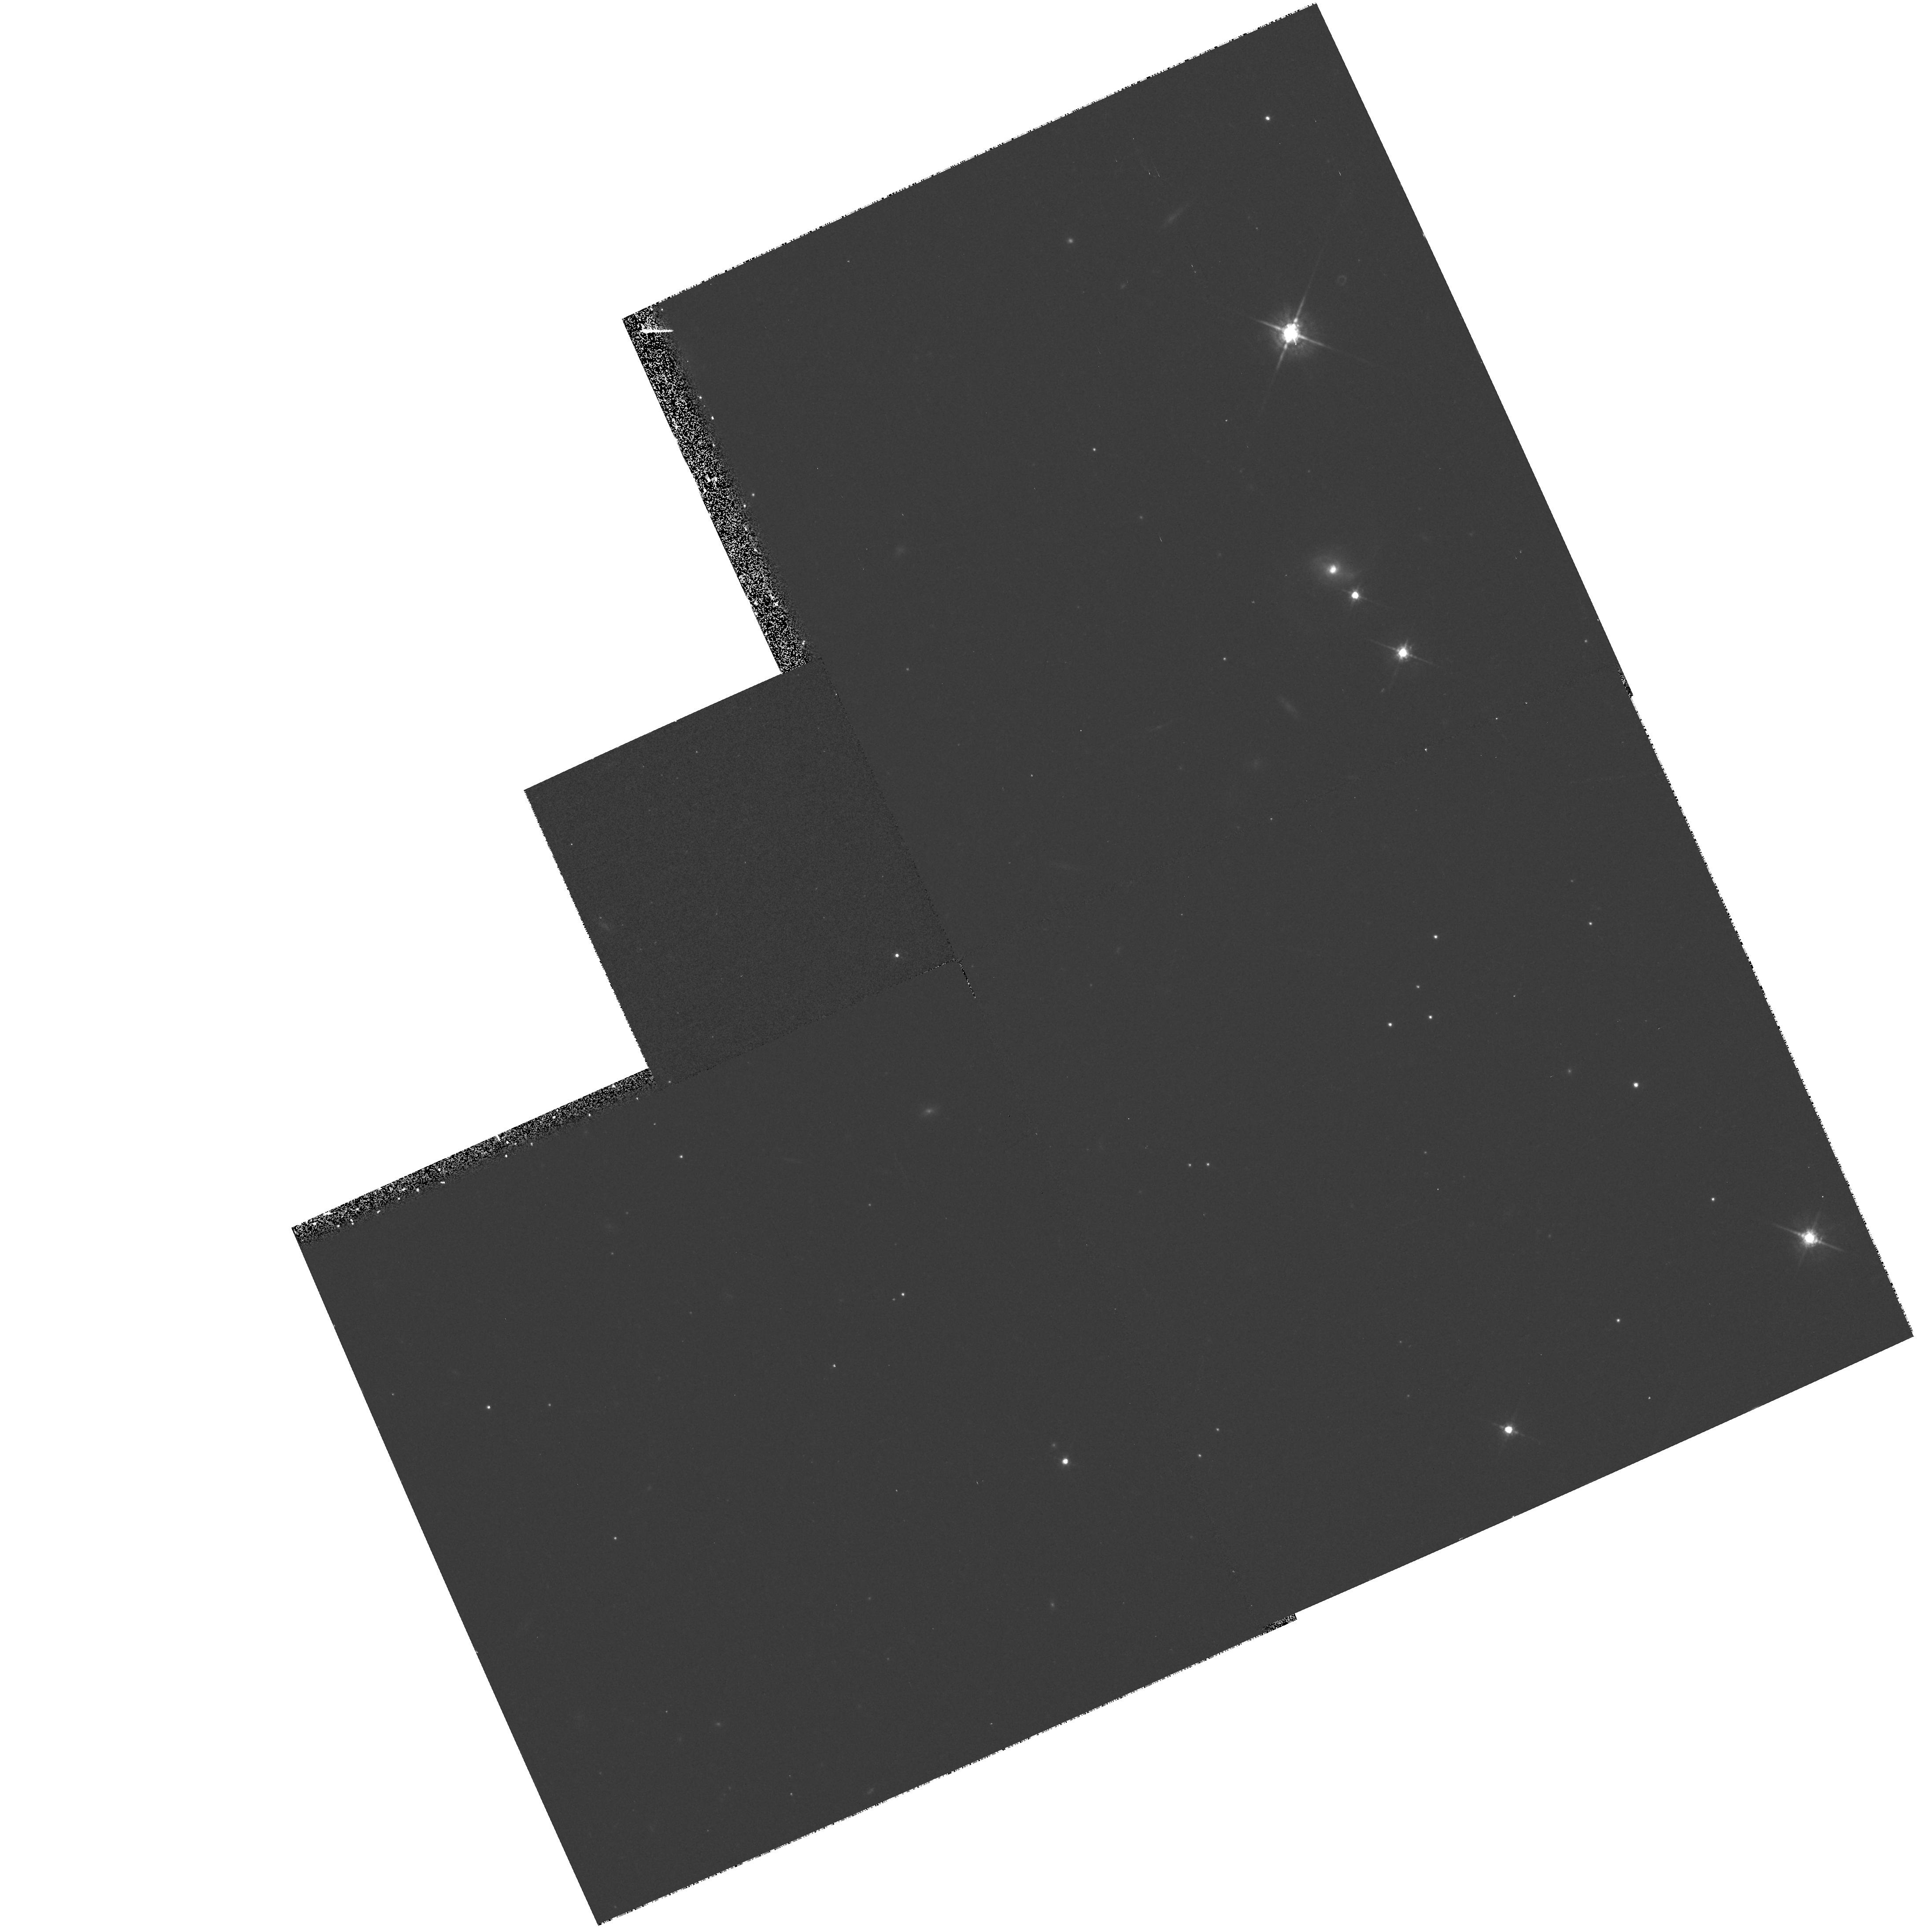
Target: SN1999A1
Instrument: WFPC2/PC
Filter: F675W
Exposure: 13 min
Observation ID: hst_7505_51_wfpc2_pc_f675w_u4ku51

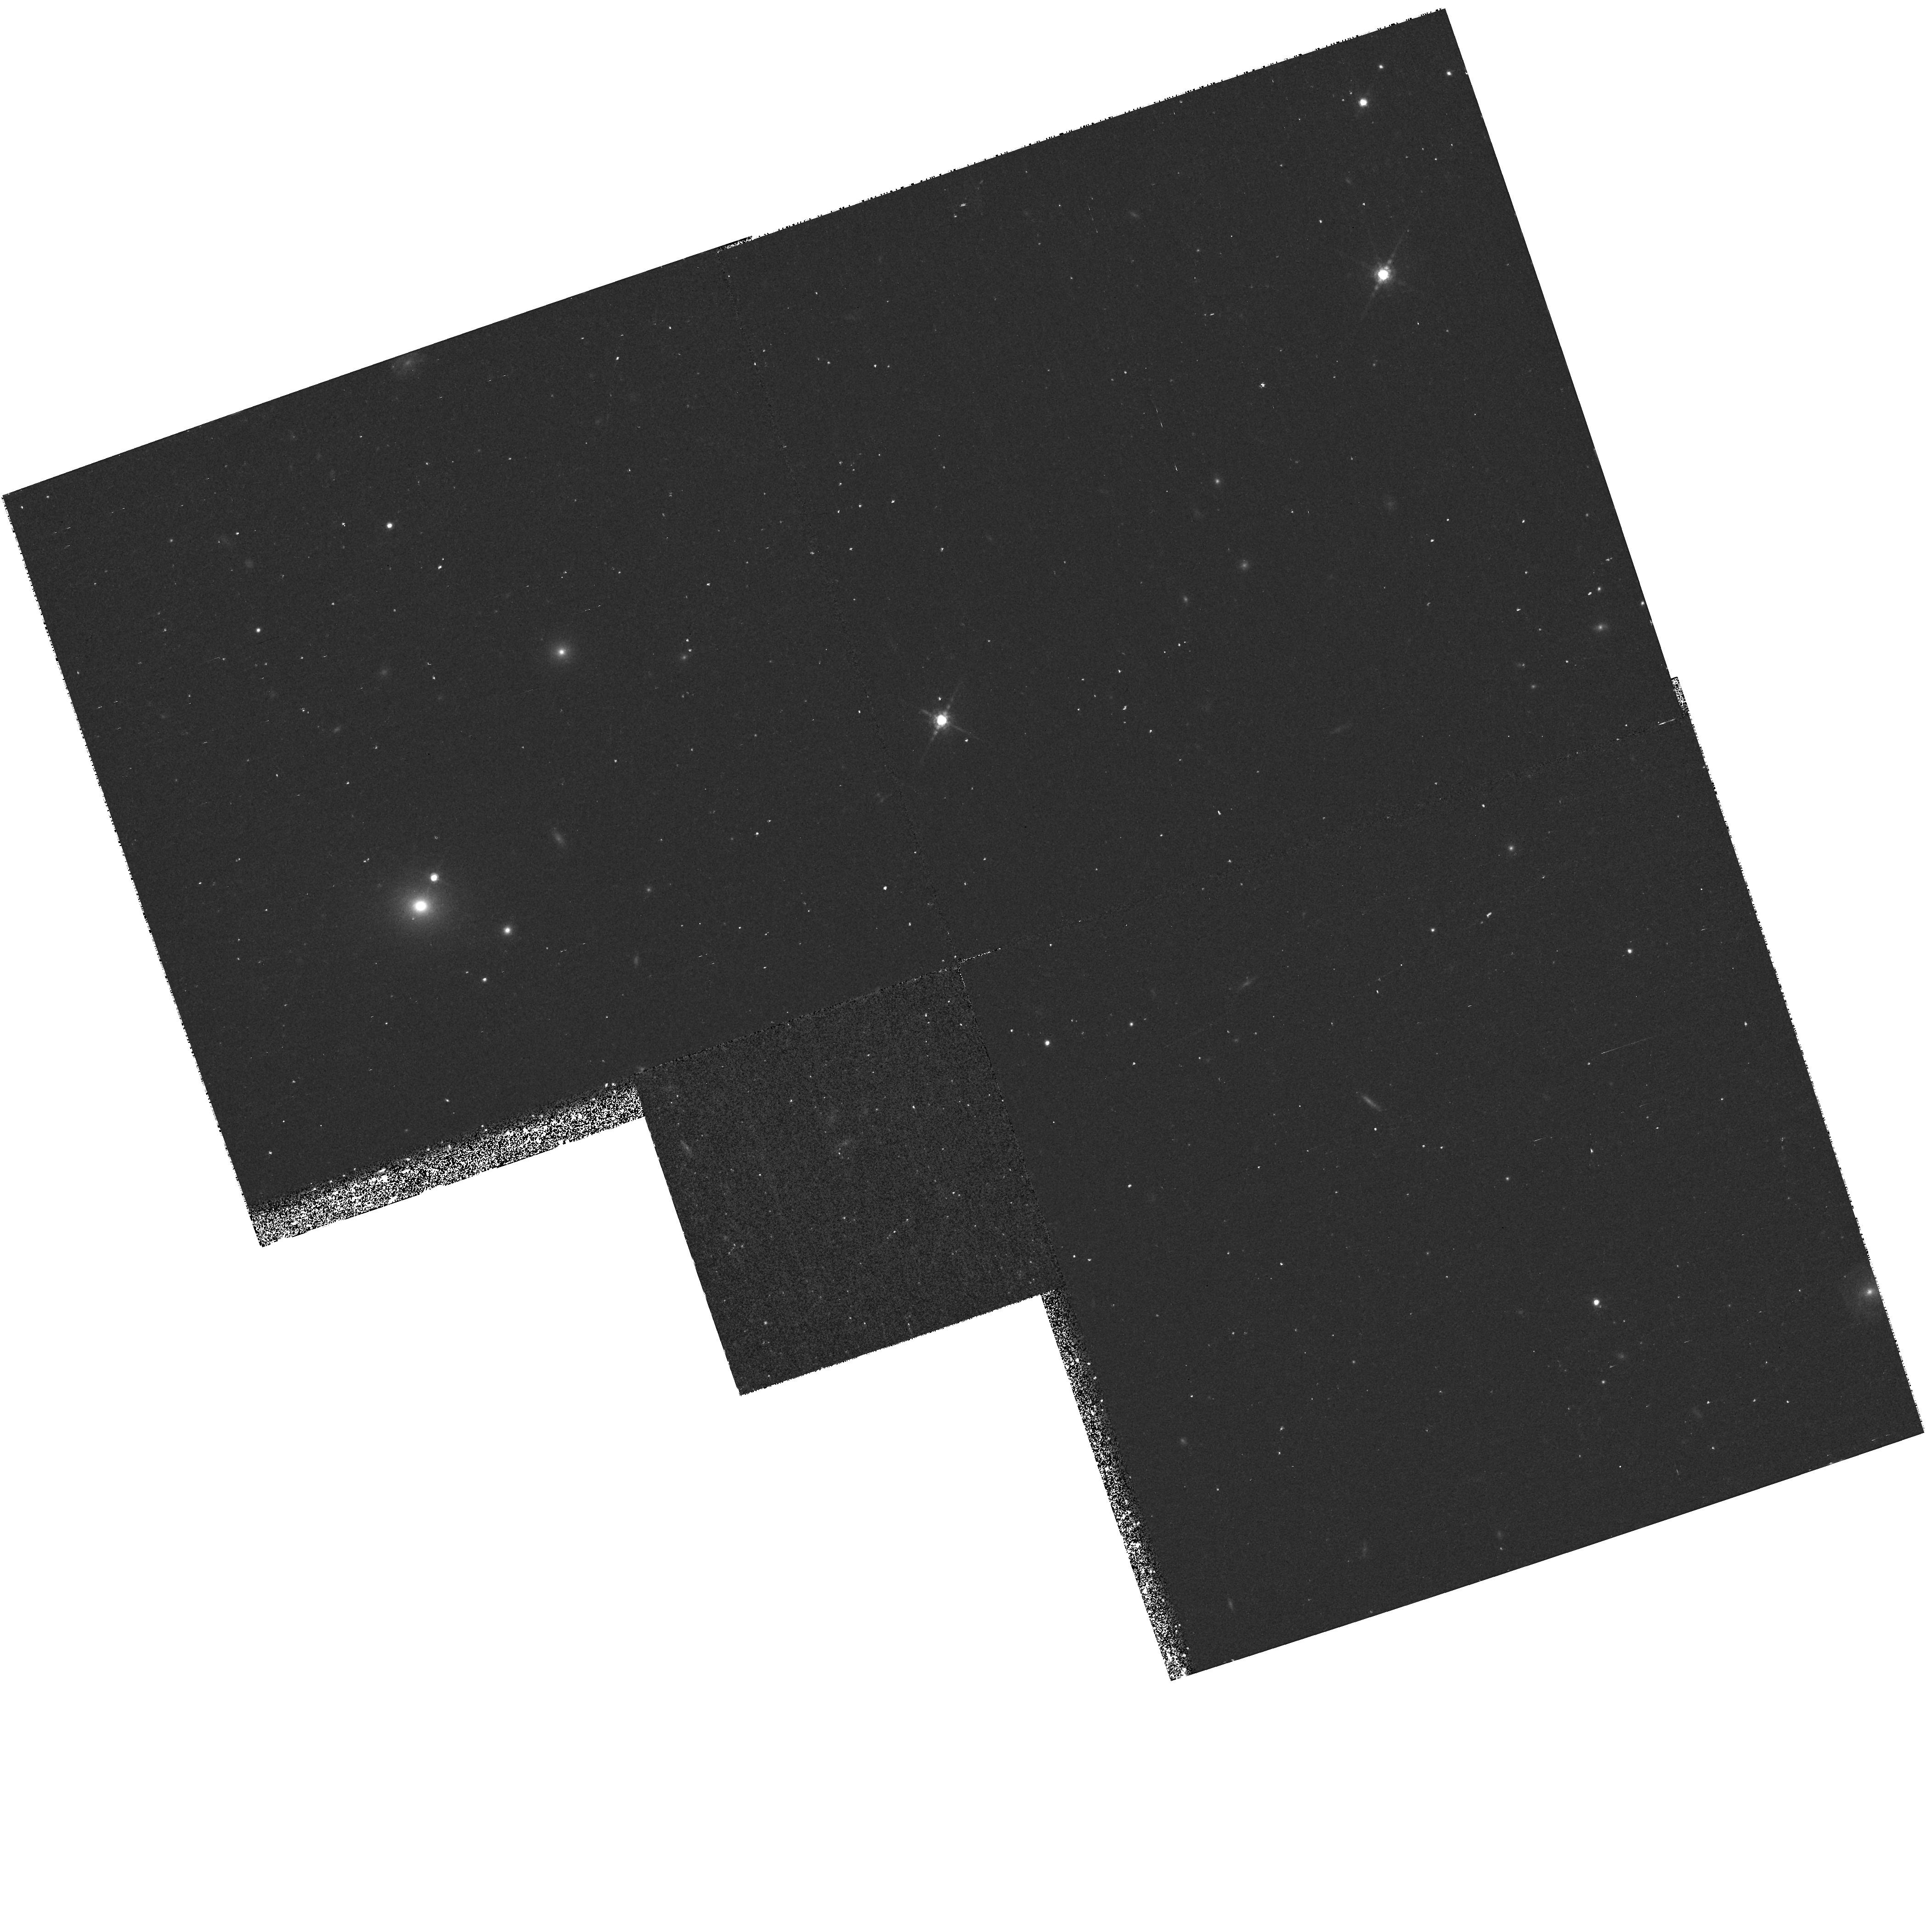
Target: SN1998F
Instrument: WFPC2/PC
Filter: F850LP
Exposure: 38 min
Observation ID: hst_7505_z2_wfpc2_pc_f850lp_u4kuz2

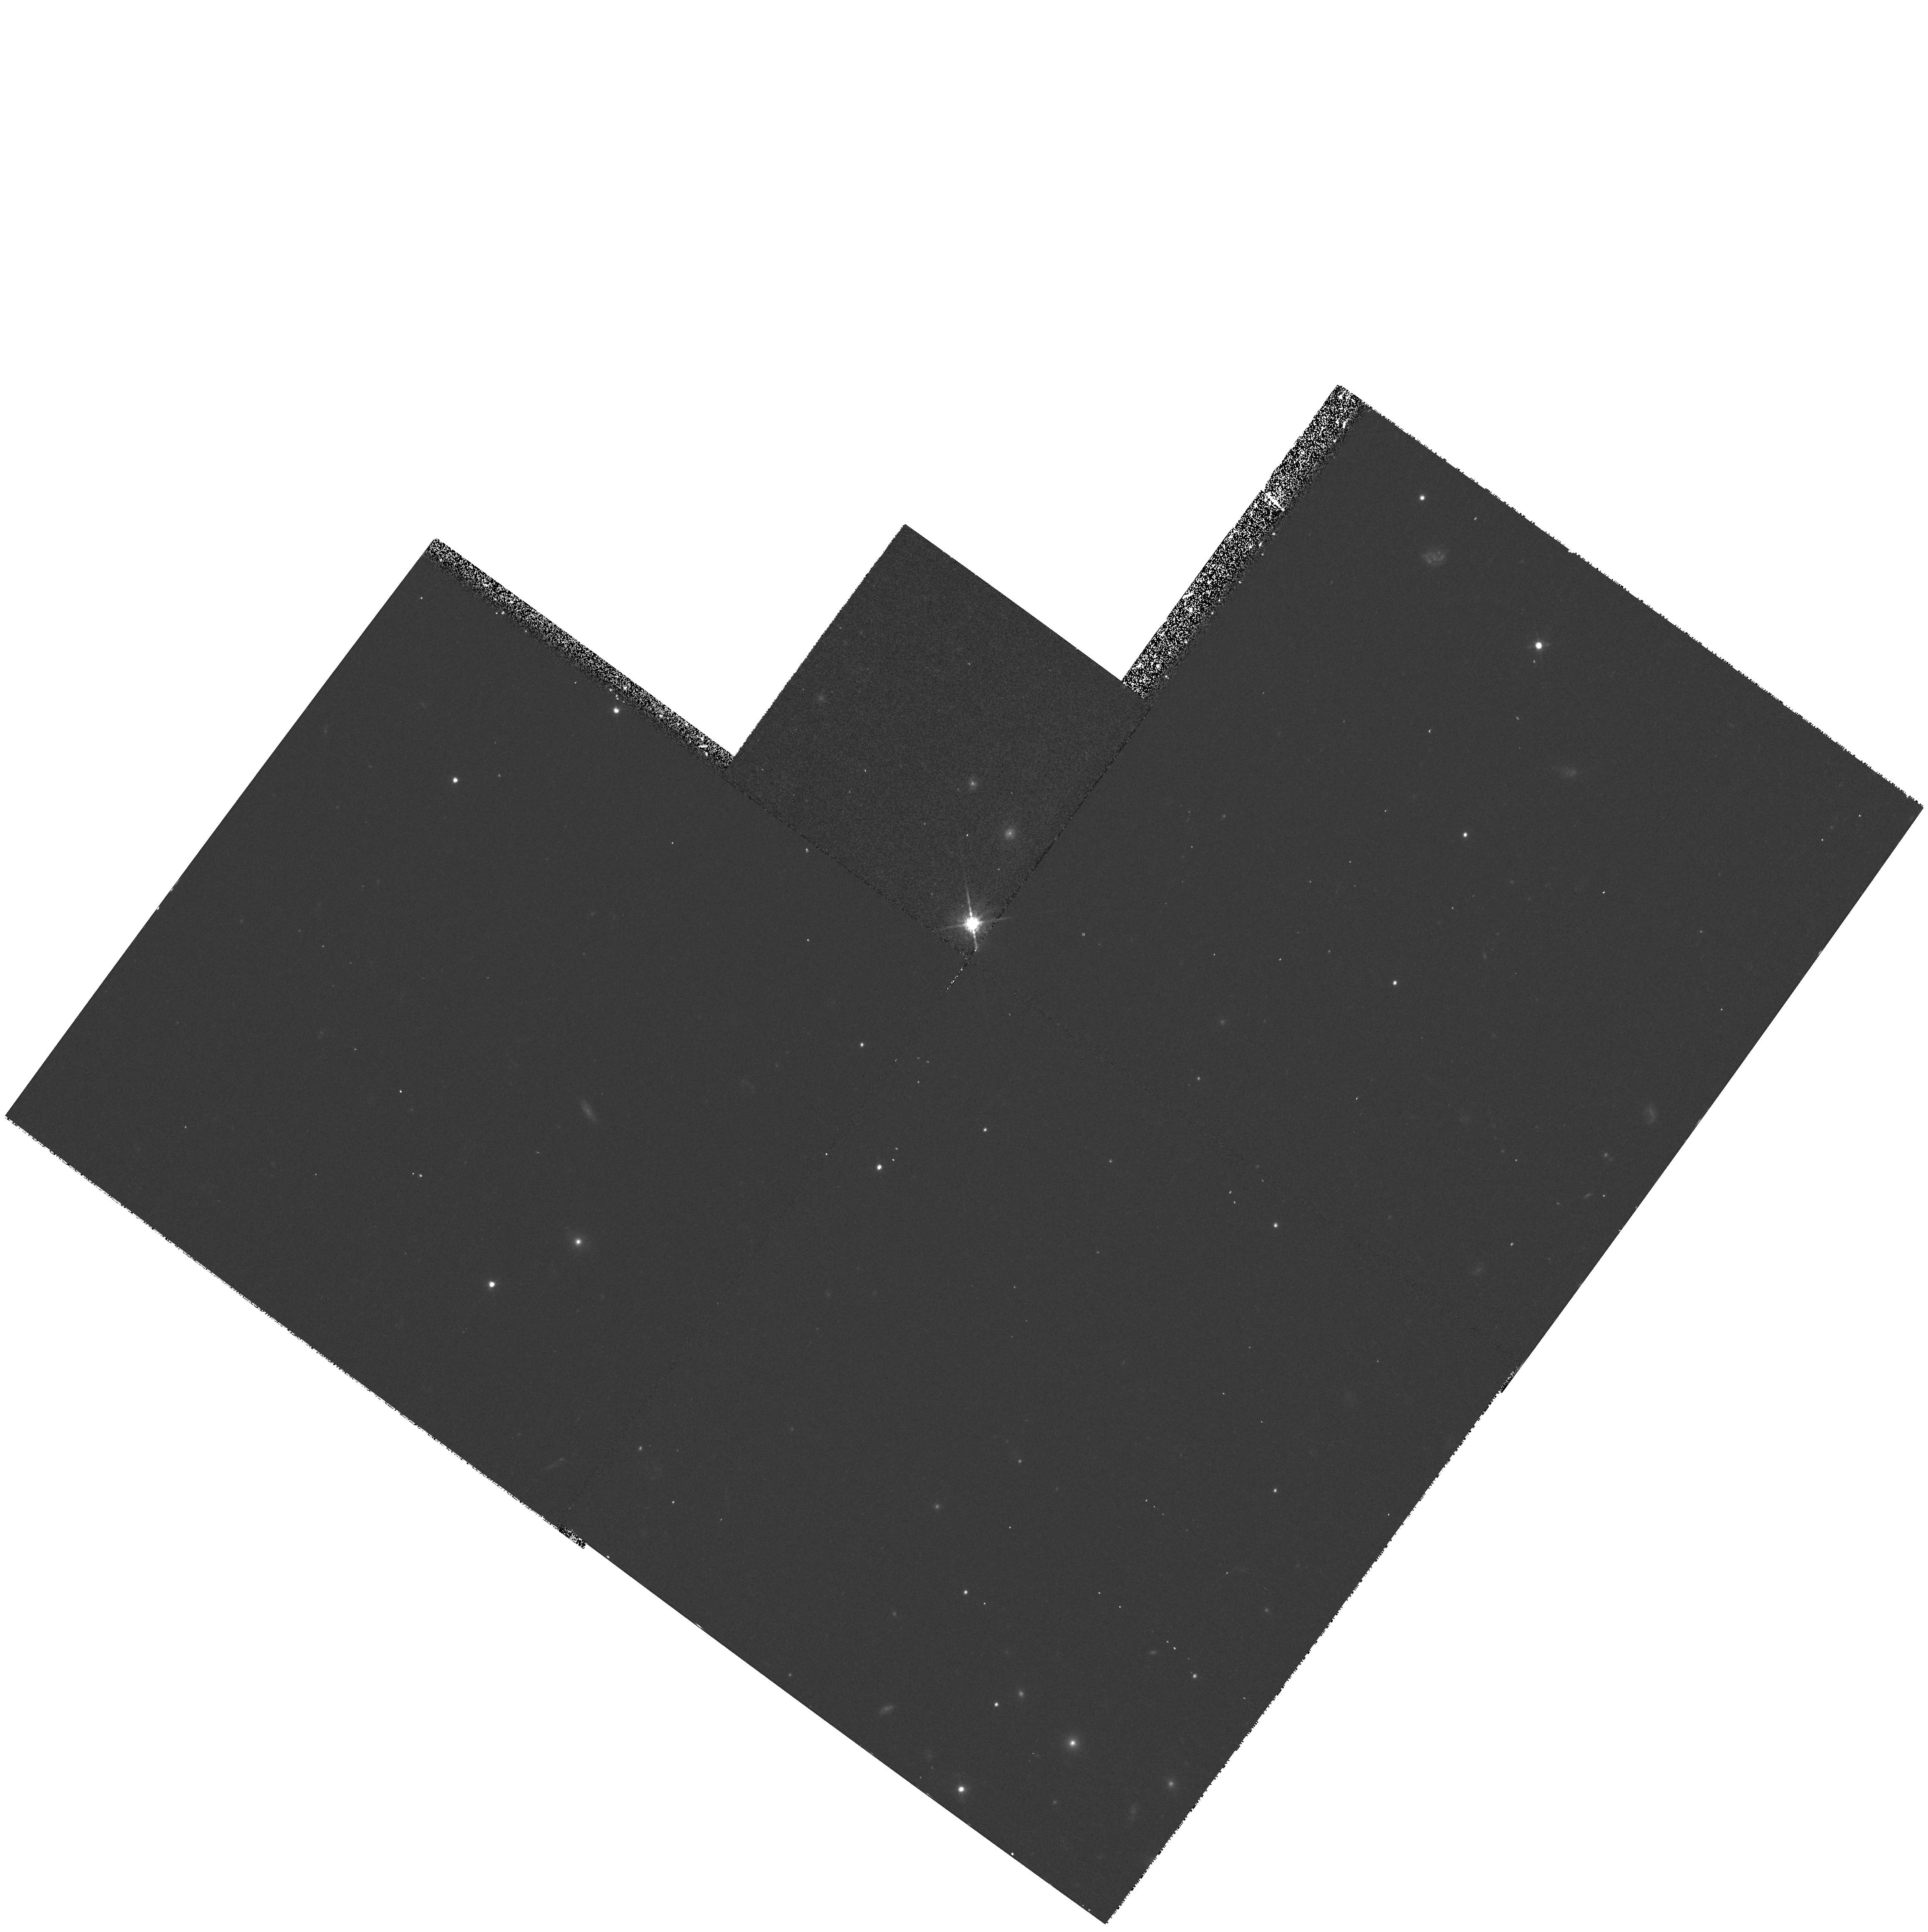
Target: SN1999A2
Instrument: WFPC2/PC
Filter: F675W
Exposure: 13 min
Observation ID: hst_7505_71_wfpc2_pc_f675w_u4ku71

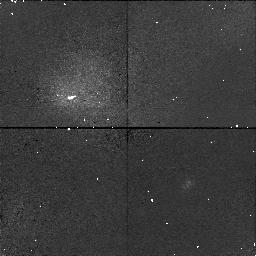
Target: SN1998ESTAR
Instrument: NICMOS/NIC1
Filter: F110M
Exposure: 24 min
Observation ID: n4ku11020

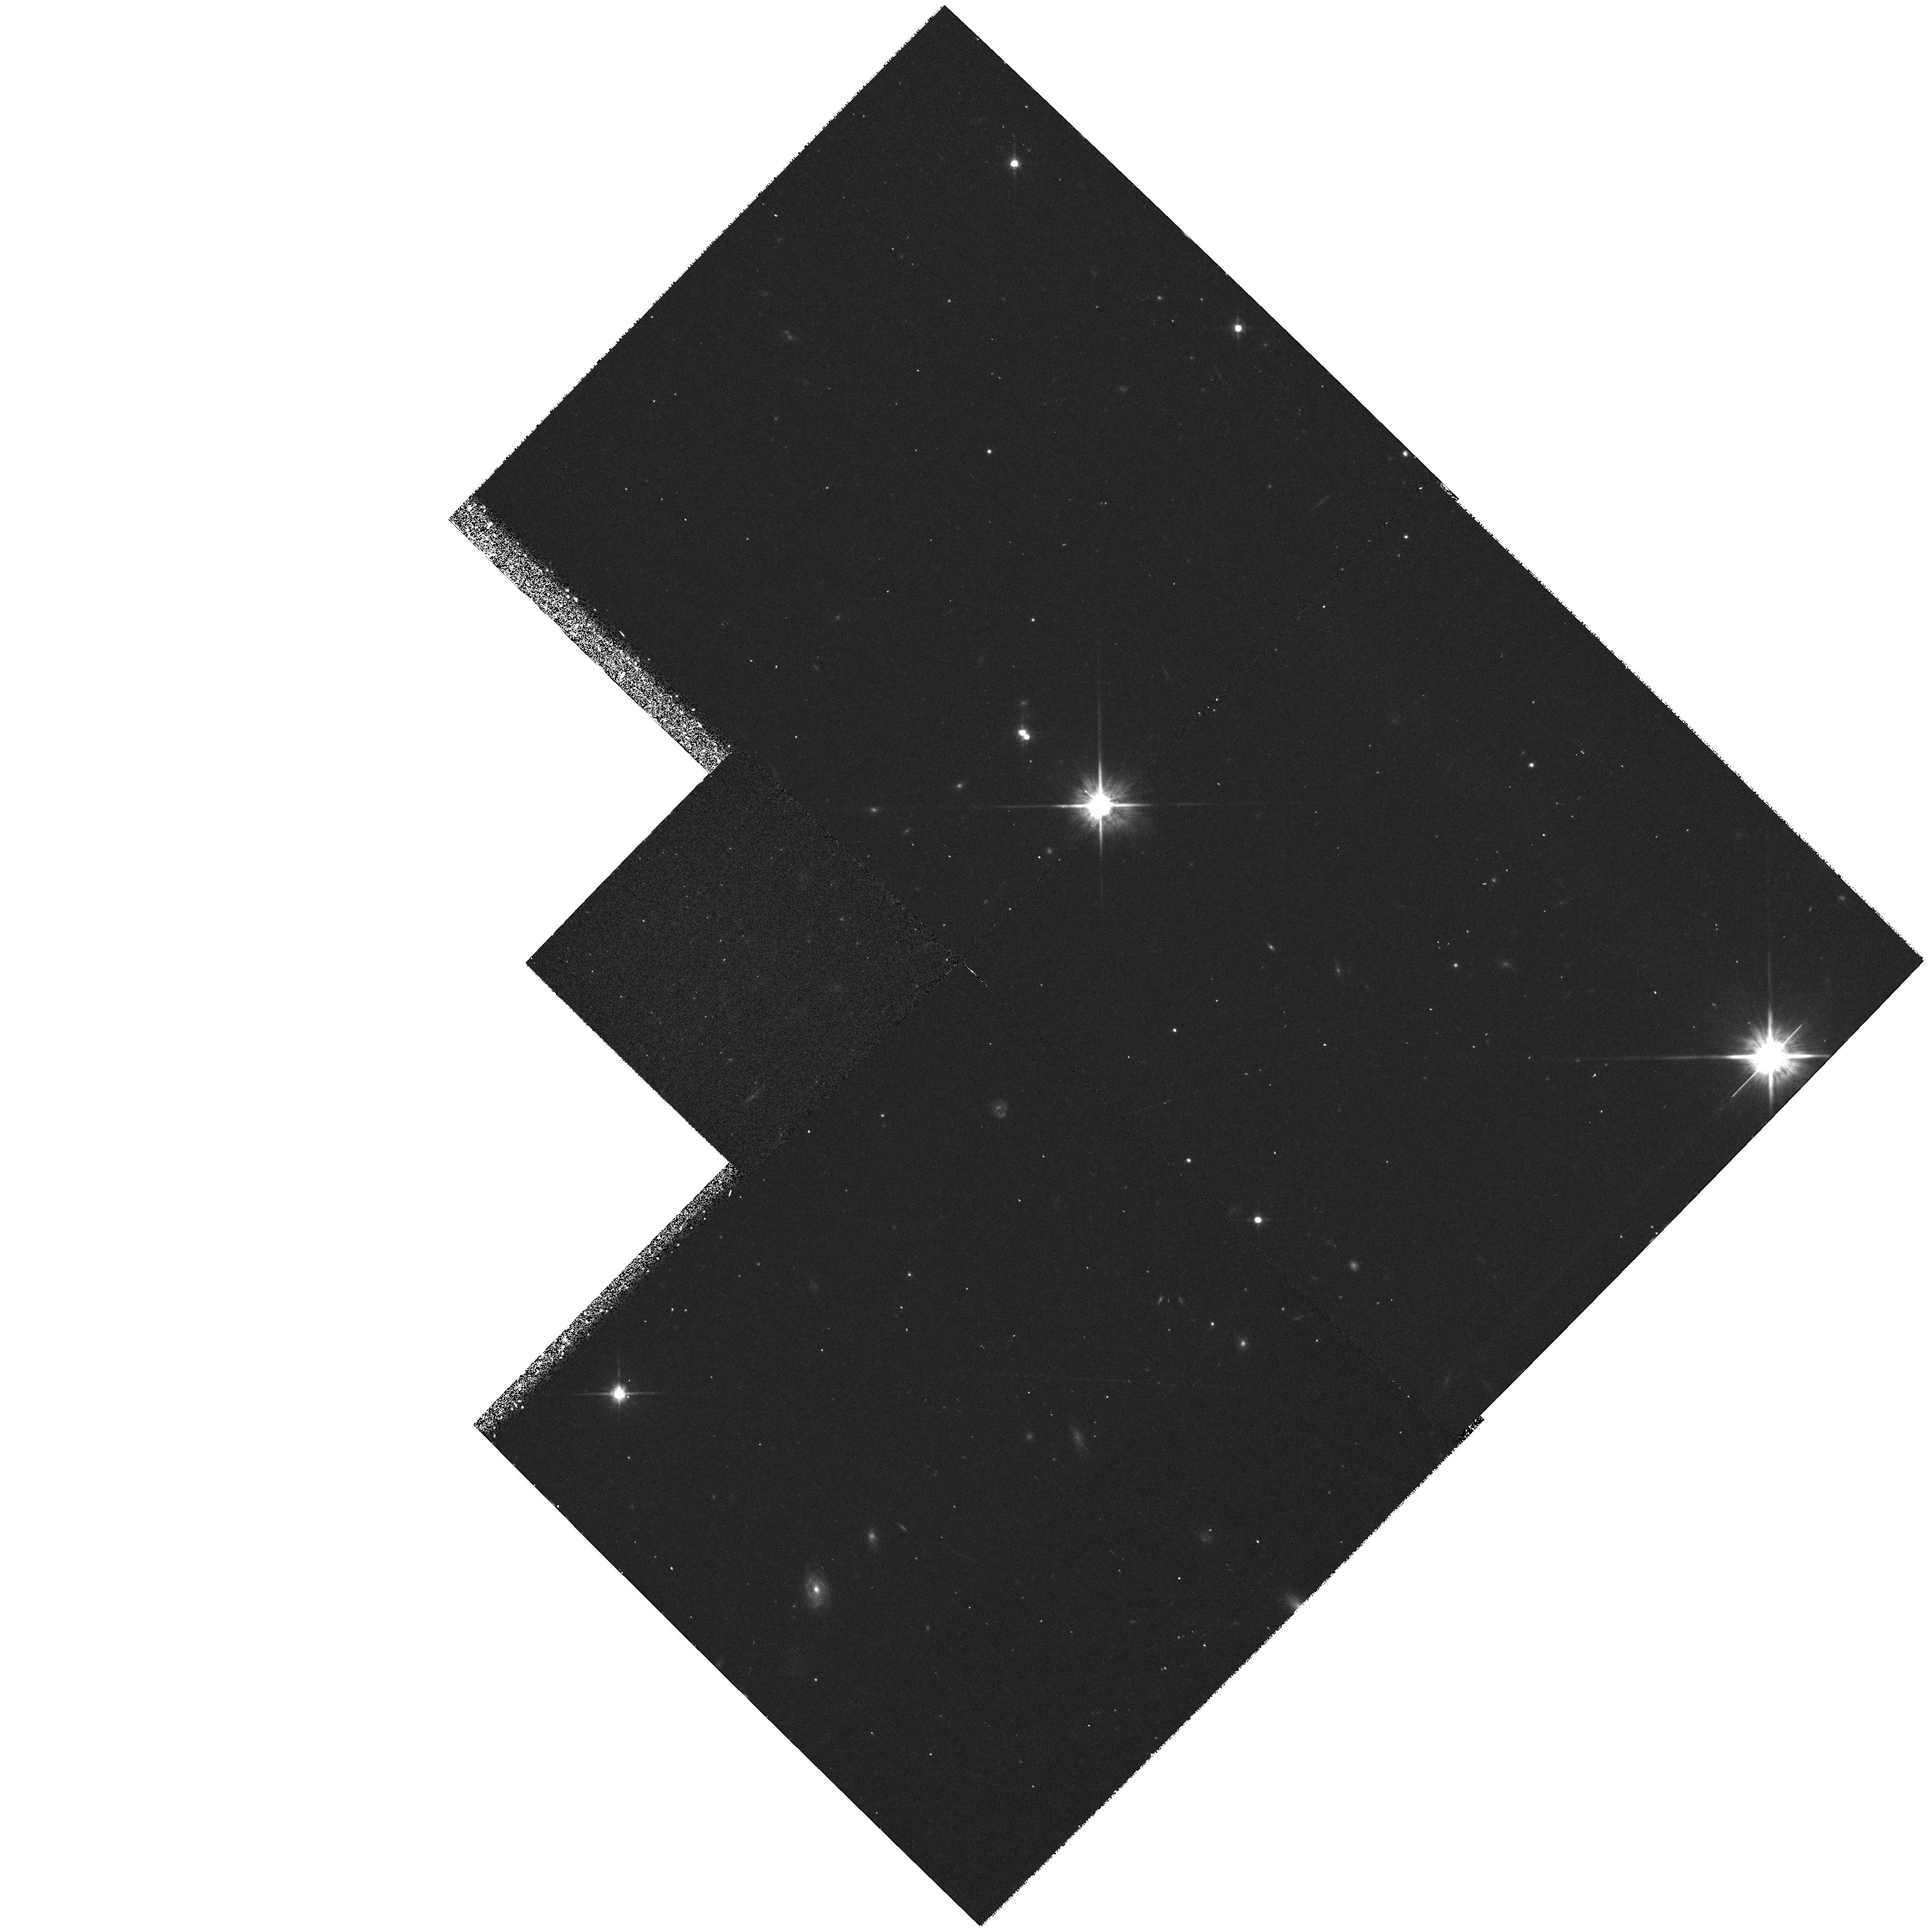
Target: SN1998A1
Instrument: WFPC2/PC
Filter: F814W
Exposure: 20 min
Observation ID: hst_7505_01_wfpc2_pc_f814w_u4ku01

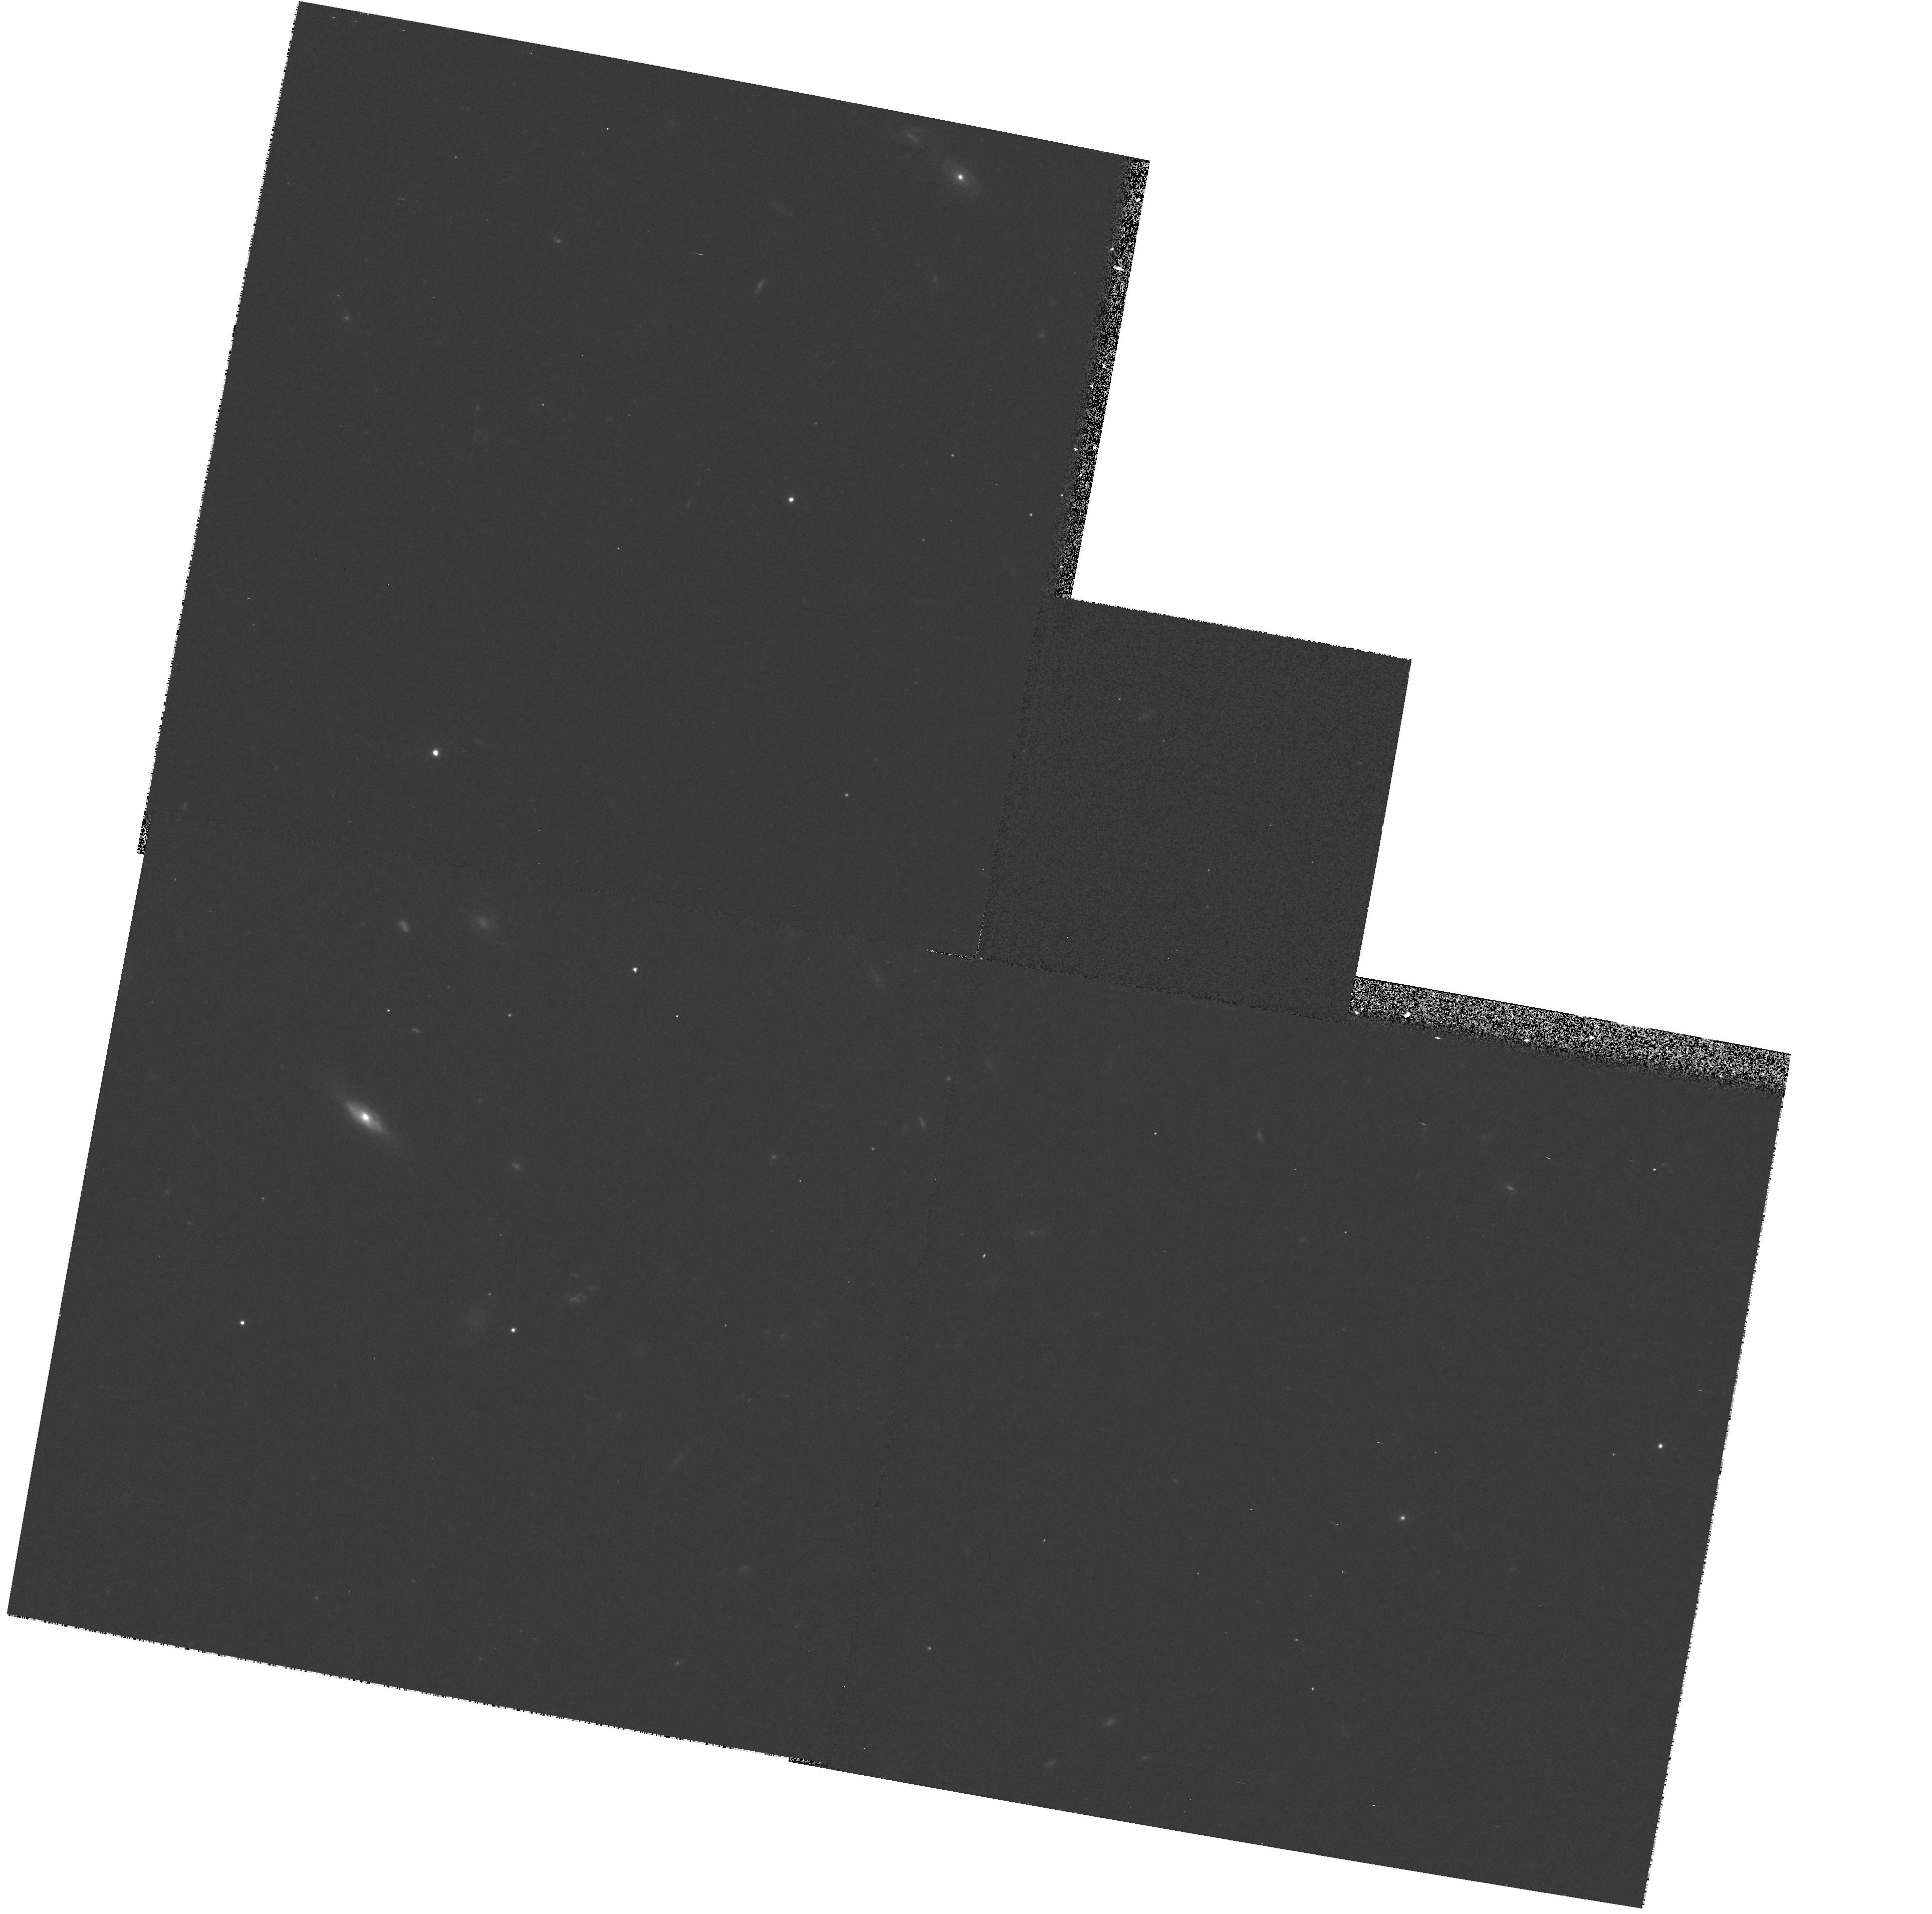
Target: SN1998D1
Instrument: WFPC2/PC
Filter: F675W
Exposure: 13 min
Observation ID: hst_7505_62_wfpc2_pc_f675w_u4ku62

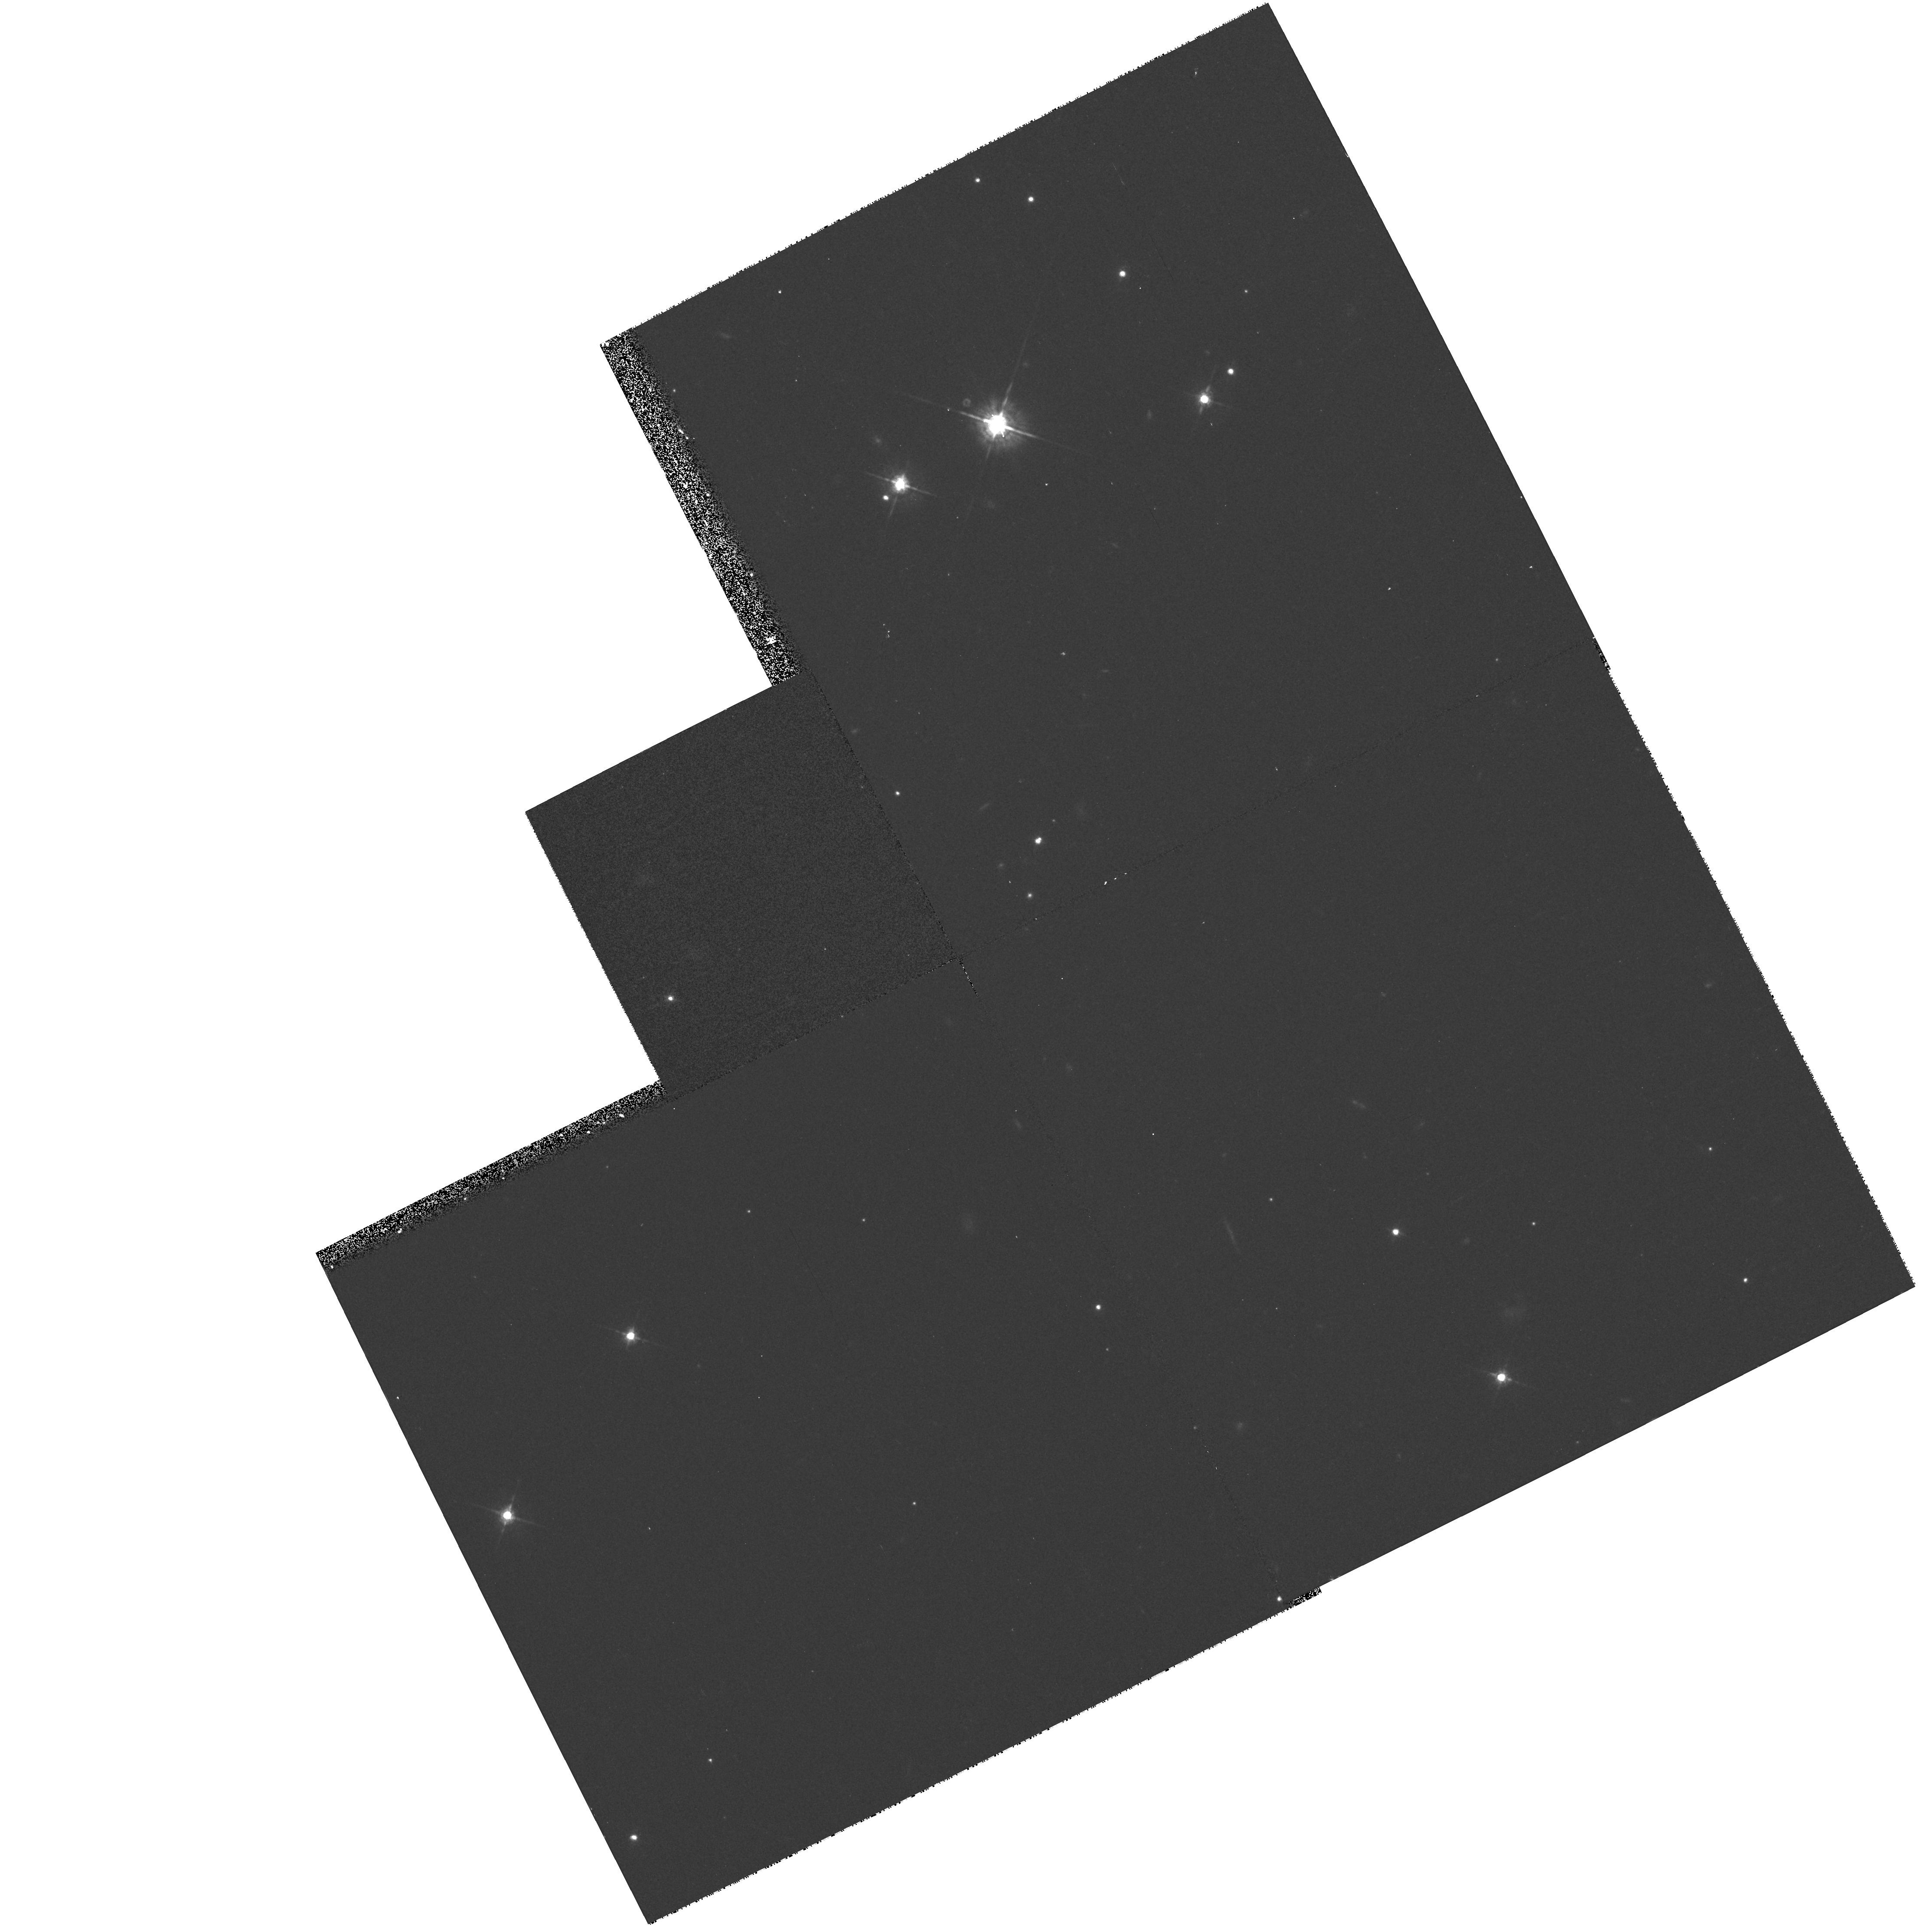
Target: SN1998B1
Instrument: WFPC2/PC
Filter: F675W
Exposure: 13 min
Observation ID: hst_7505_26_wfpc2_pc_f675w_u4ku26

The Hubble Diagram for Distant Supernovae Measuring Cosmic Deceleration and Global Curvature (PI: Schmidt, Brian)

We propose to use HST to obtain photometry of 35 distant SNe Ia at redshifts 0.45 < z < 1.0 over three years, producing a precise Hubble diagram from which we can measure cosmic deceleration and global curvature of the universe. Our team has gathered a large sample of nearby SNe Ia and has demonstrated that SNe Ia can provide accurate relative distances to objects at these redshifts, free of systematic effects caused by reddening, Malmquist bias, K-corrections, and evolution. HST can make an essential contribution by providing photometry with substantially higher precision and better temporal coverage than can be obtained from the ground. Our group has independently developed methods for the rapid identification of high redshift supernova candidates at z ~ 0.5, discovering 20 high -z objects in the past year, and will be instituting even higher redshift searches in the coming year. We follow up our discoveries within 48 hours with photometry and spectroscopy to classify the objects and measure their redshifts, enabling us to quickly select suitable HST targets. Simulations demonstrate that for maximum efficiency we should observe each SN at 6 epochs during the 25 days following maximum light, and then obtain an image of the host galaxies after the SN has faded for accurate galaxy subtraction. This observing program will allow us to measure q_0 to better than Sigma = 0.1, and enable us to separate the effects of curvature and deceleration.